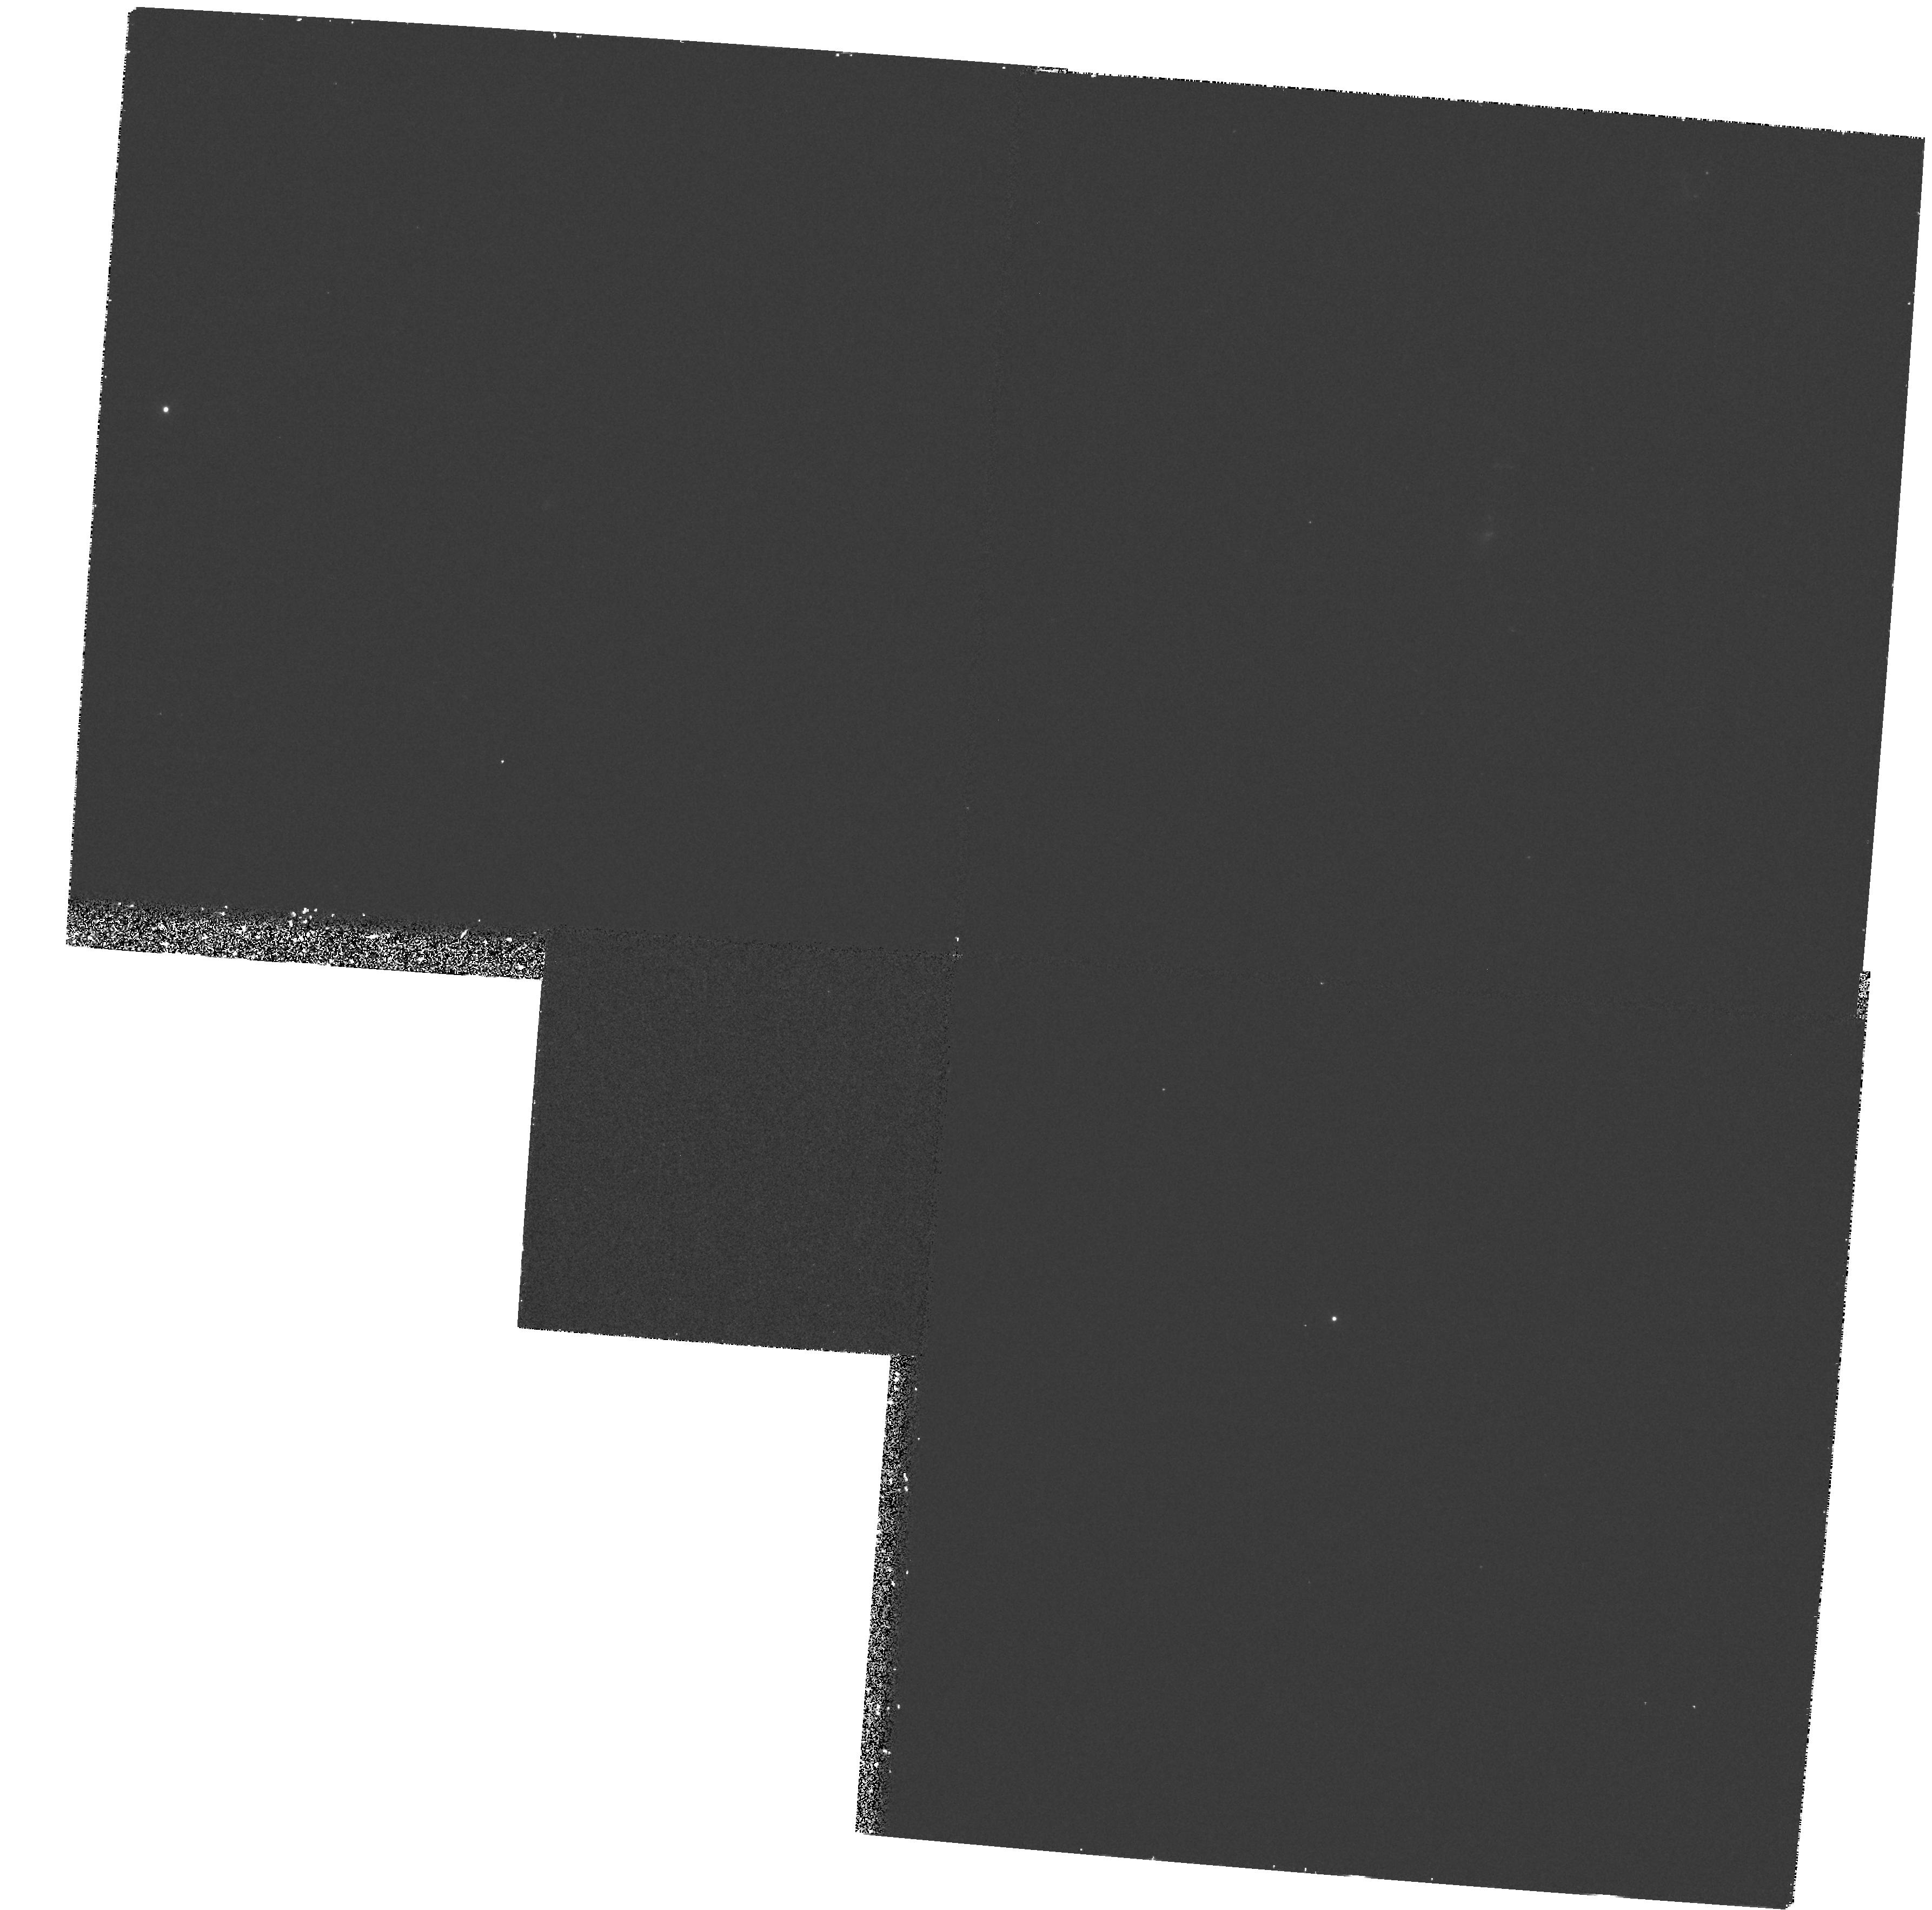
Target: D721-5
Instrument: WFPC2/PC
Filter: F336W
Exposure: 30 min
Observation ID: hst_6646_03_wfpc2_pc_f336w_u35y03

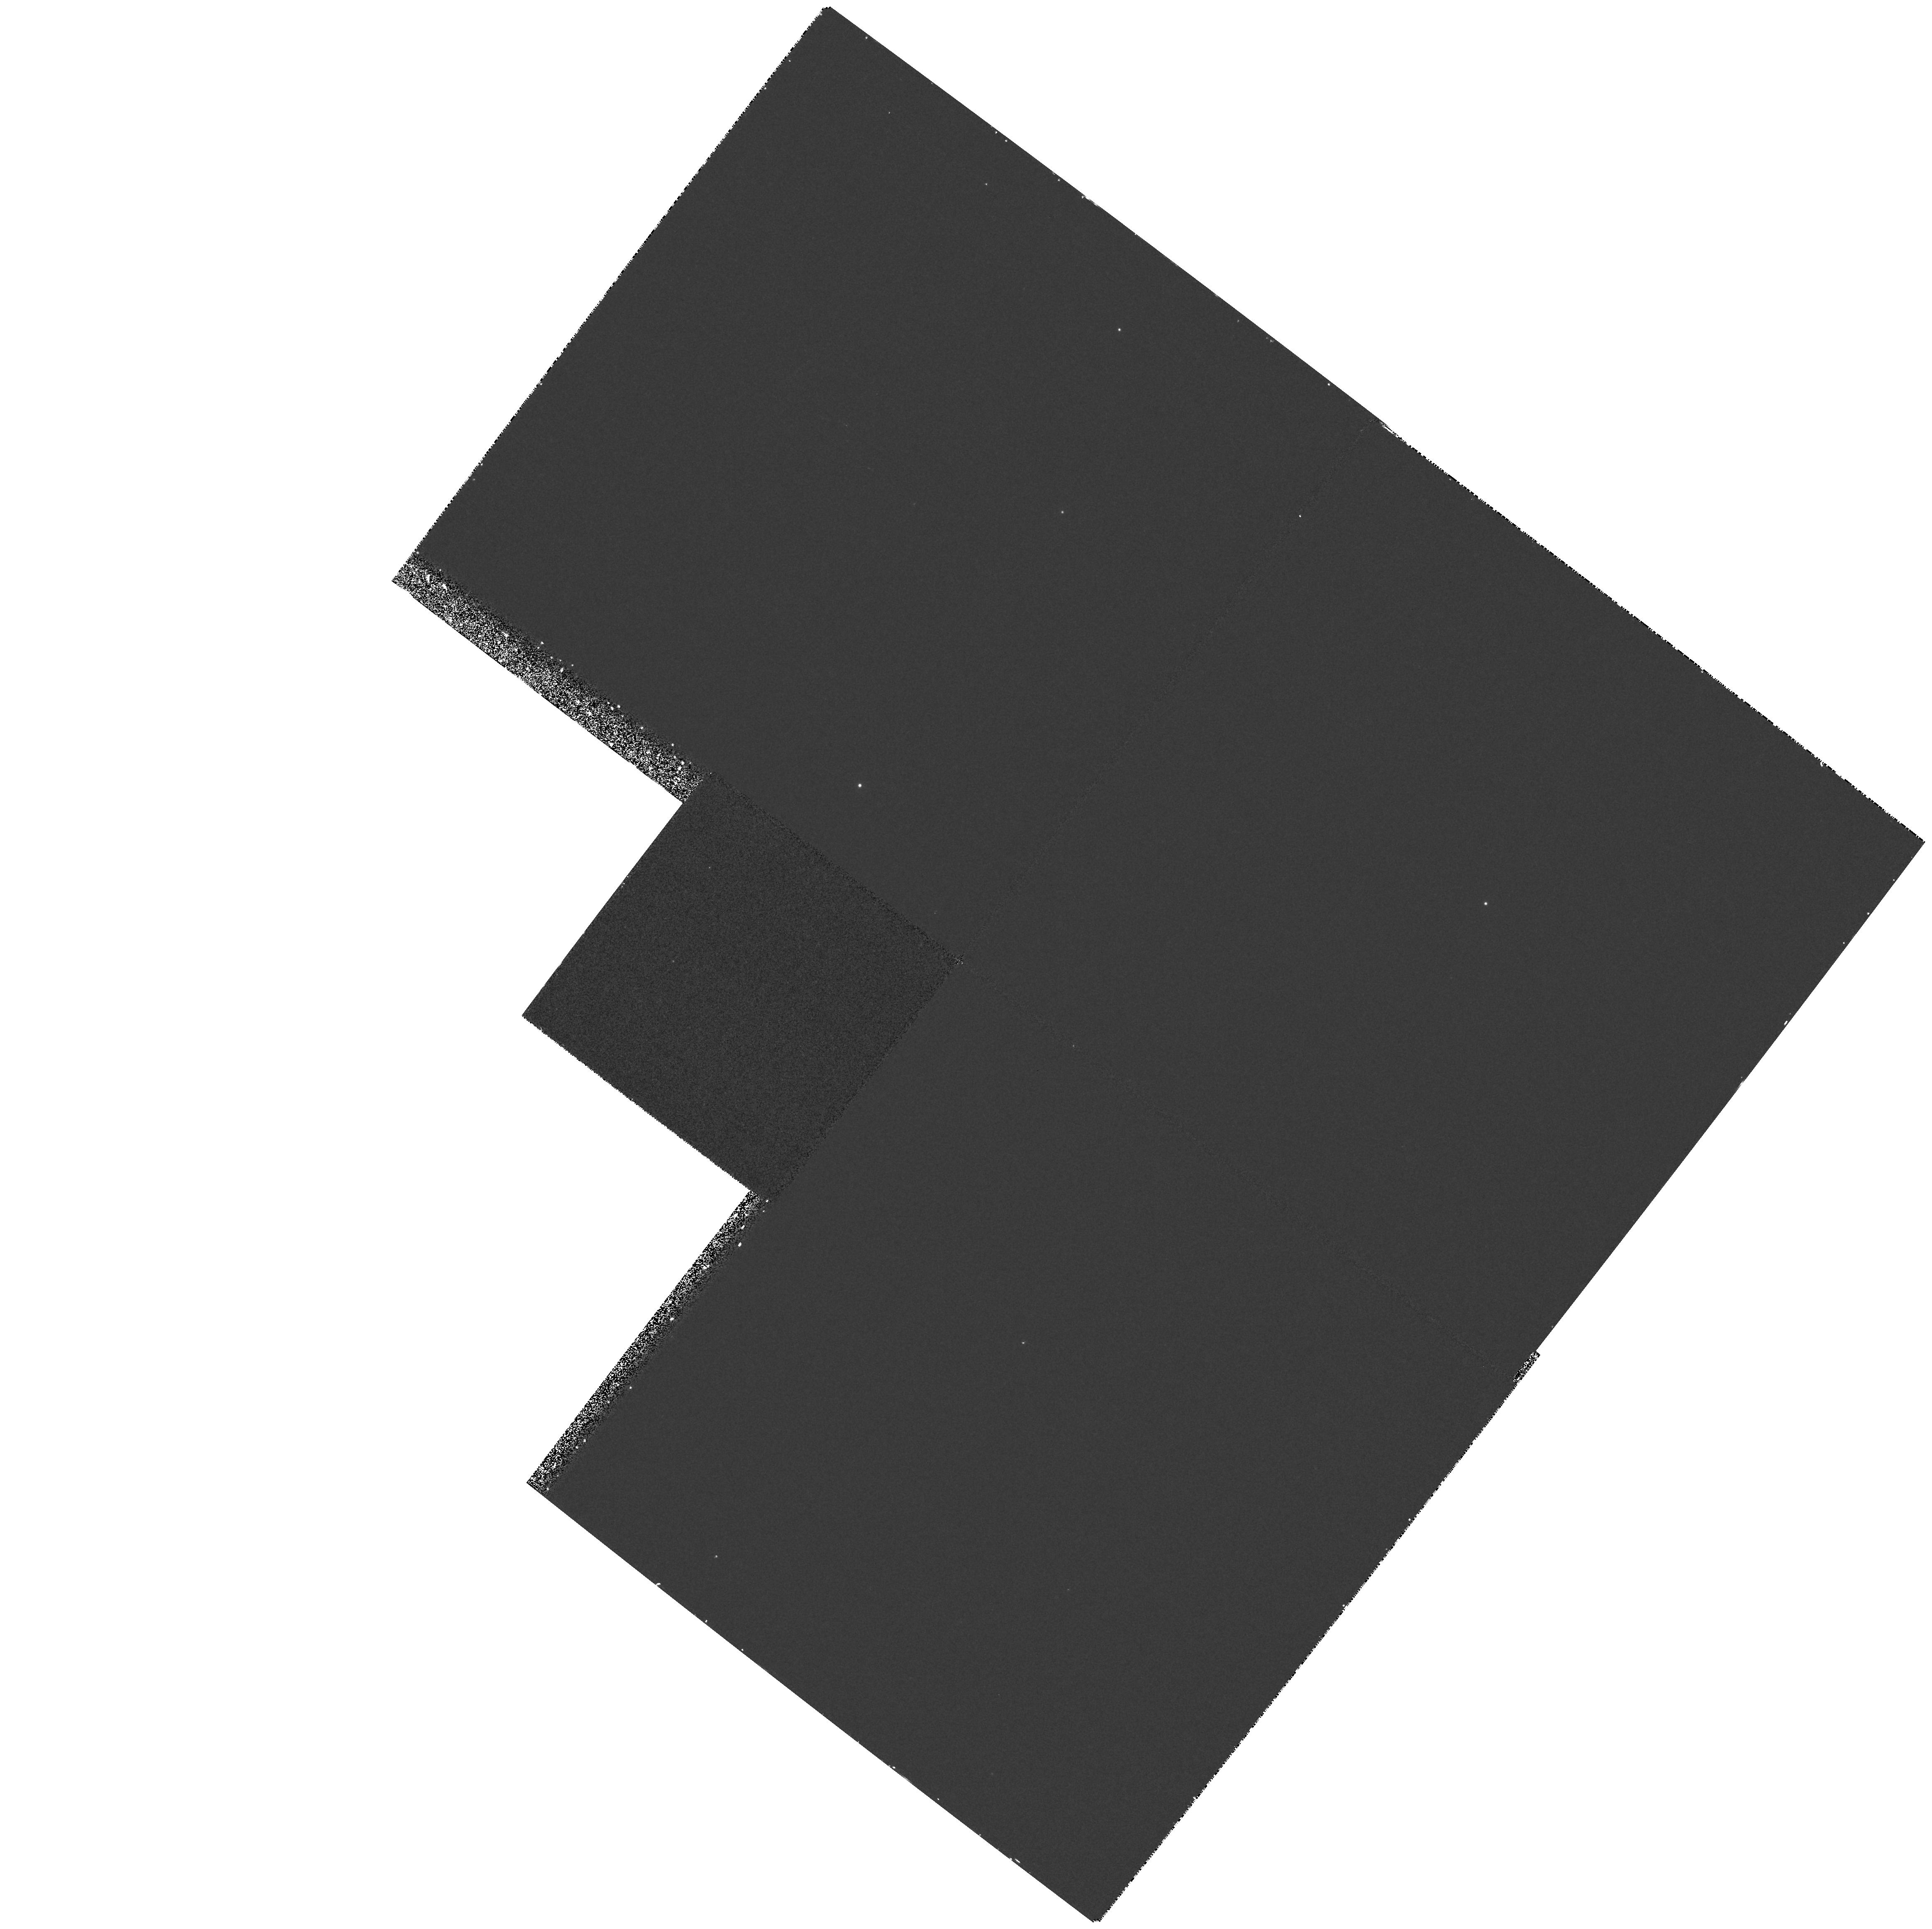
Target: D774-1
Instrument: WFPC2/PC
Filter: F255W
Exposure: 30 min
Observation ID: hst_6646_01_wfpc2_pc_f255w_u35y01

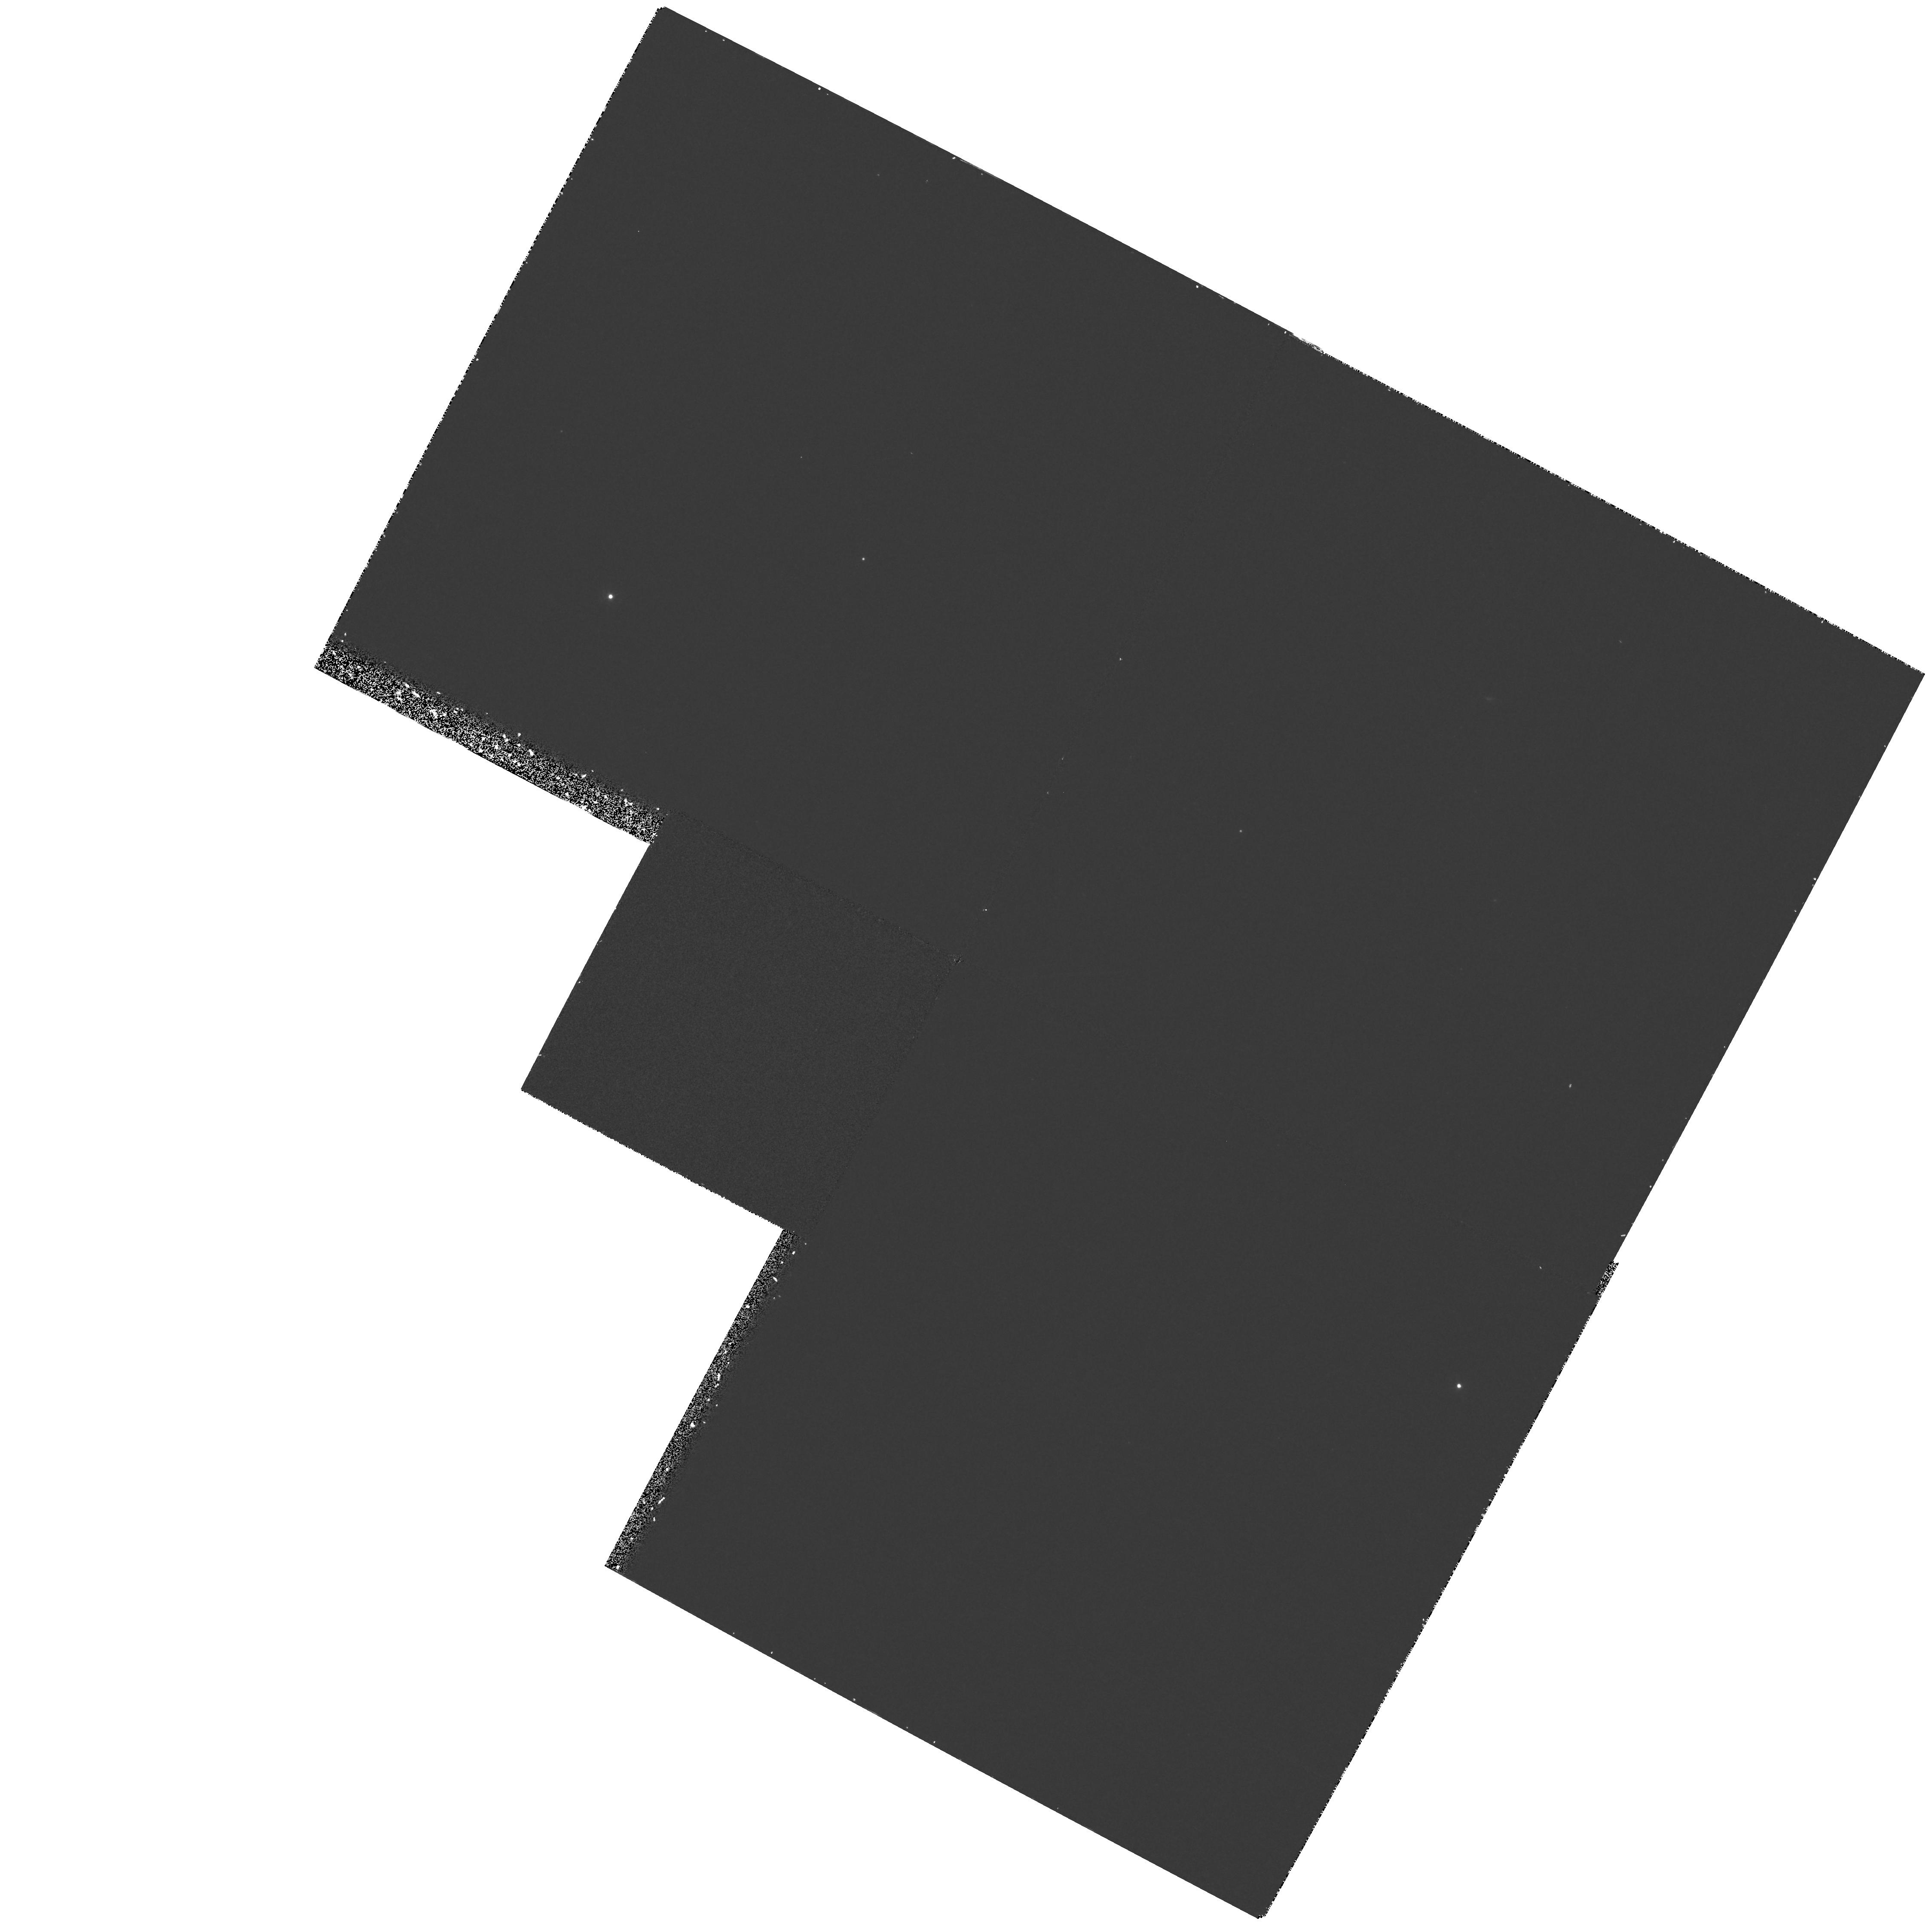
Target: D564-15
Instrument: WFPC2/PC
Filter: F336W
Exposure: 30 min
Observation ID: hst_6646_02_wfpc2_pc_f336w_u35y02

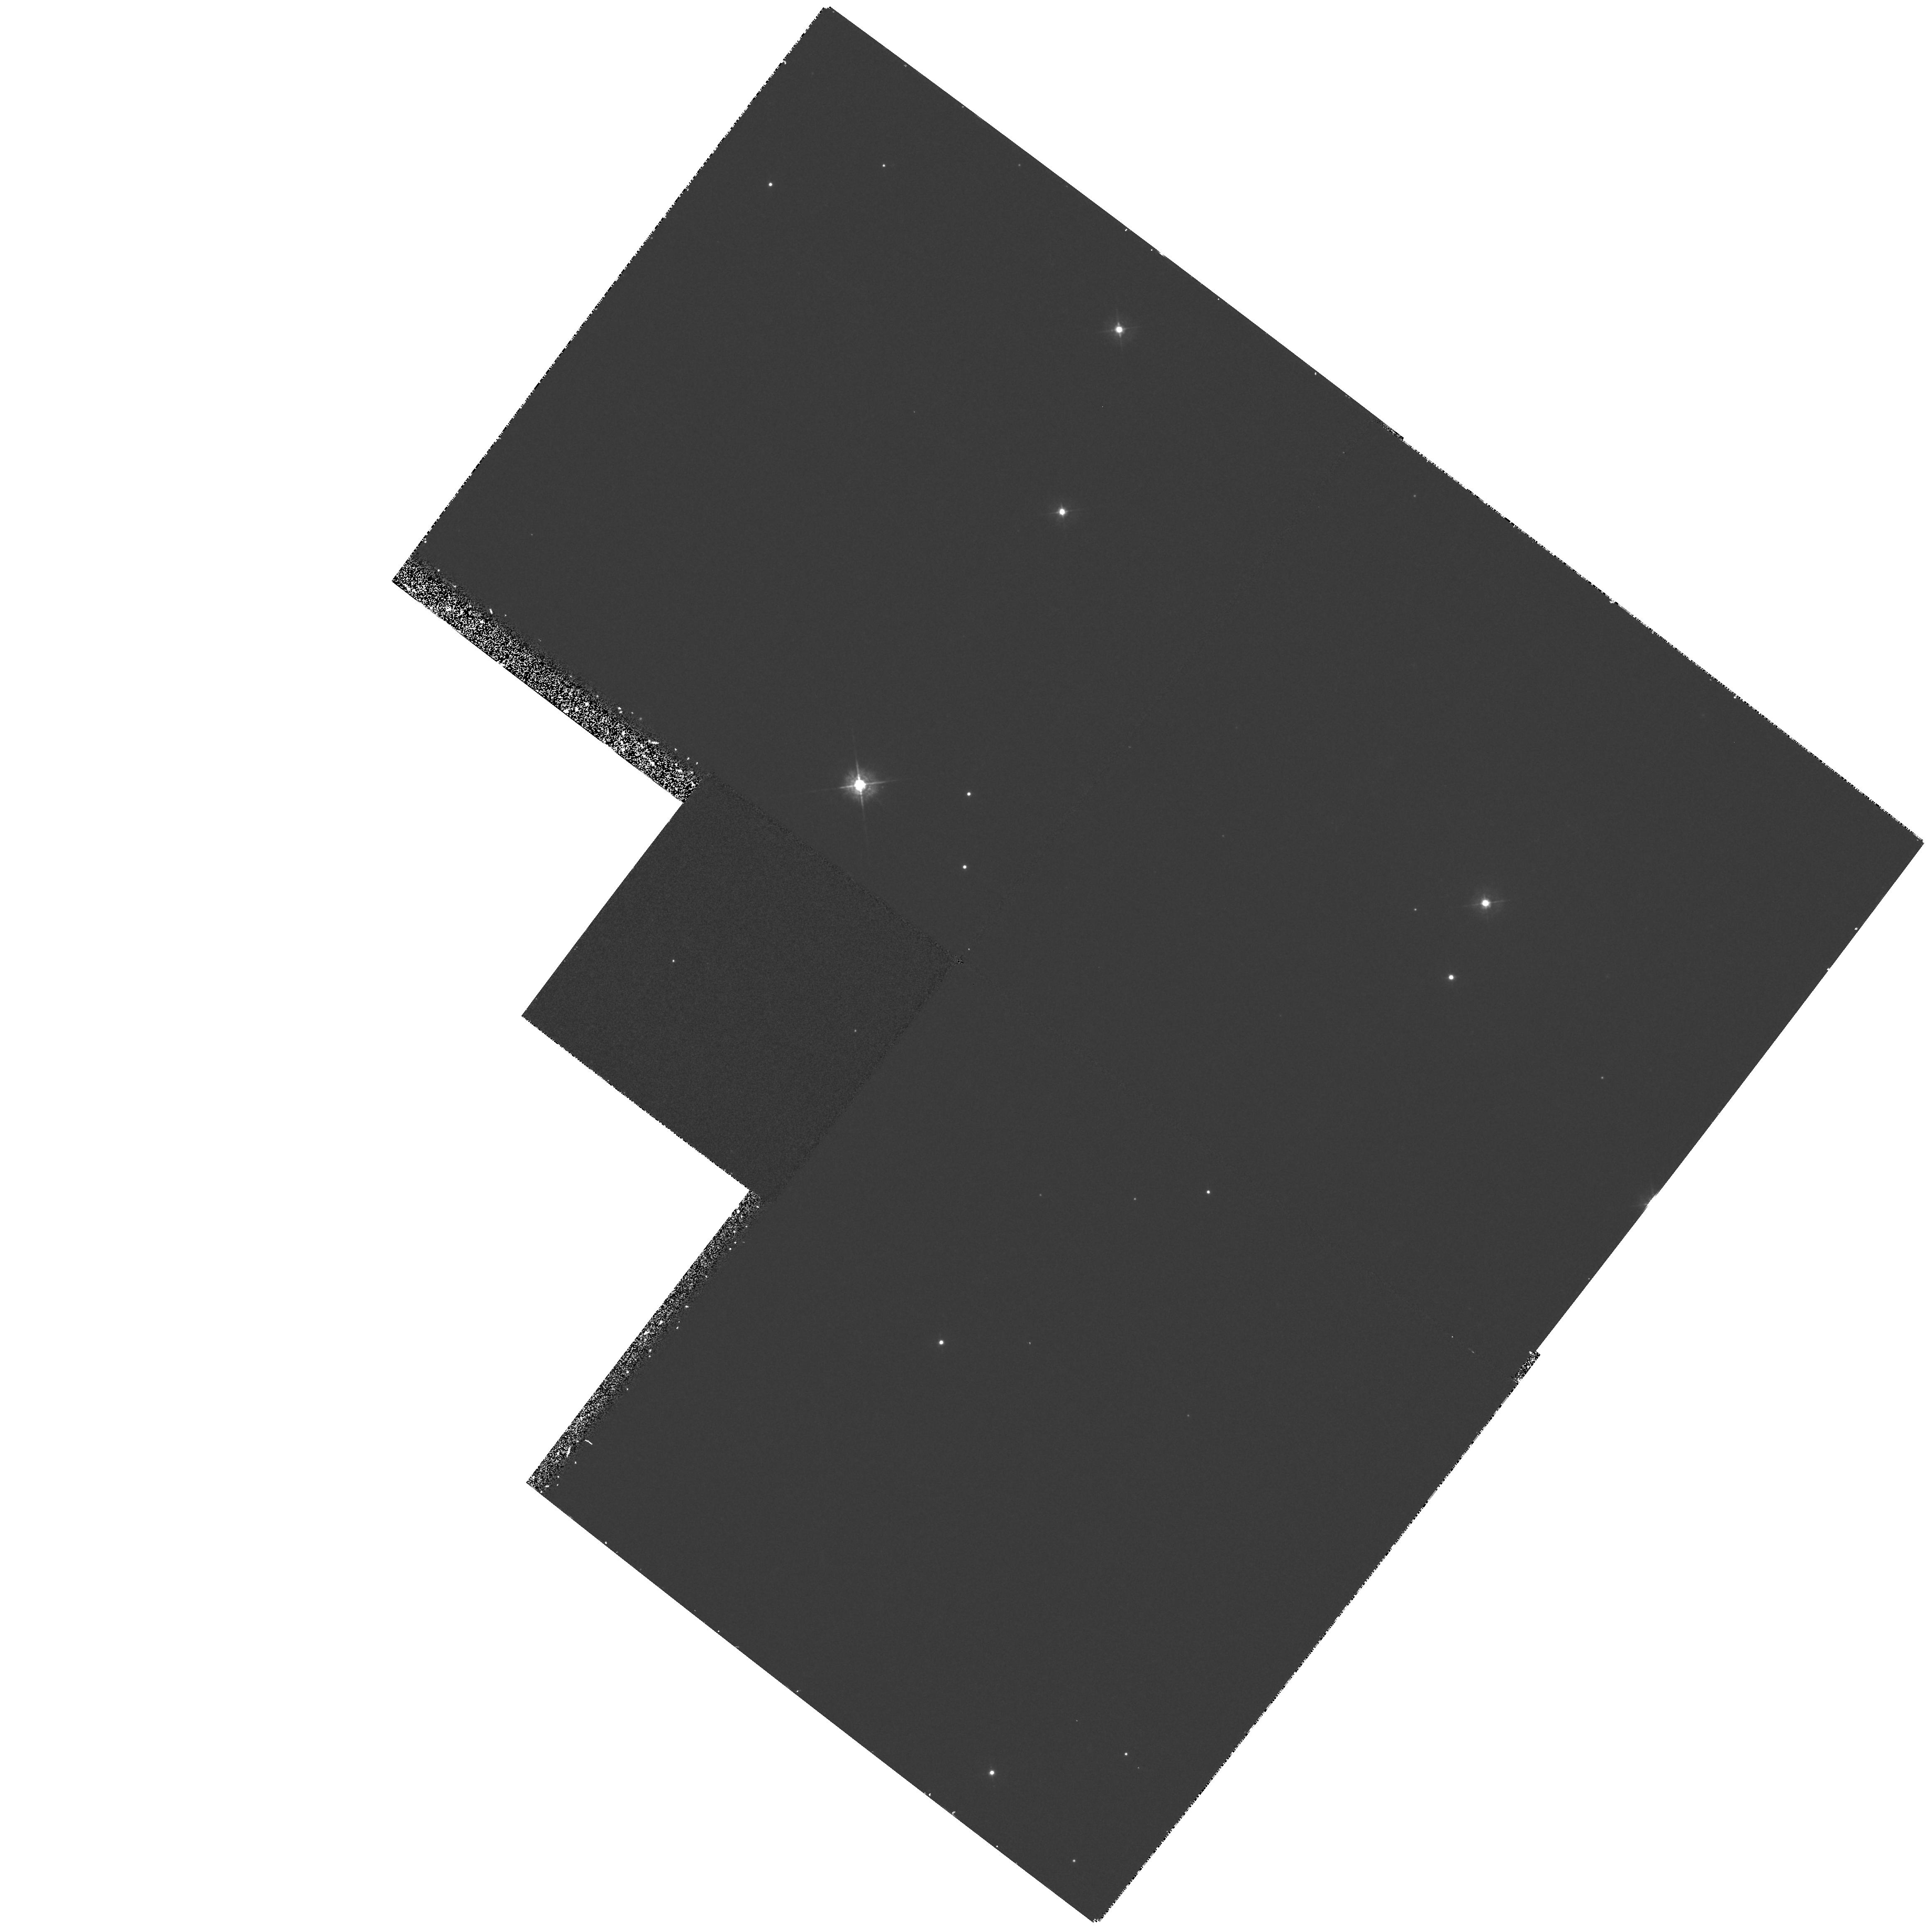
Target: D774-1
Instrument: WFPC2/PC
Filter: F439W
Exposure: 30 min
Observation ID: hst_6646_01_wfpc2_pc_f439w_u35y01

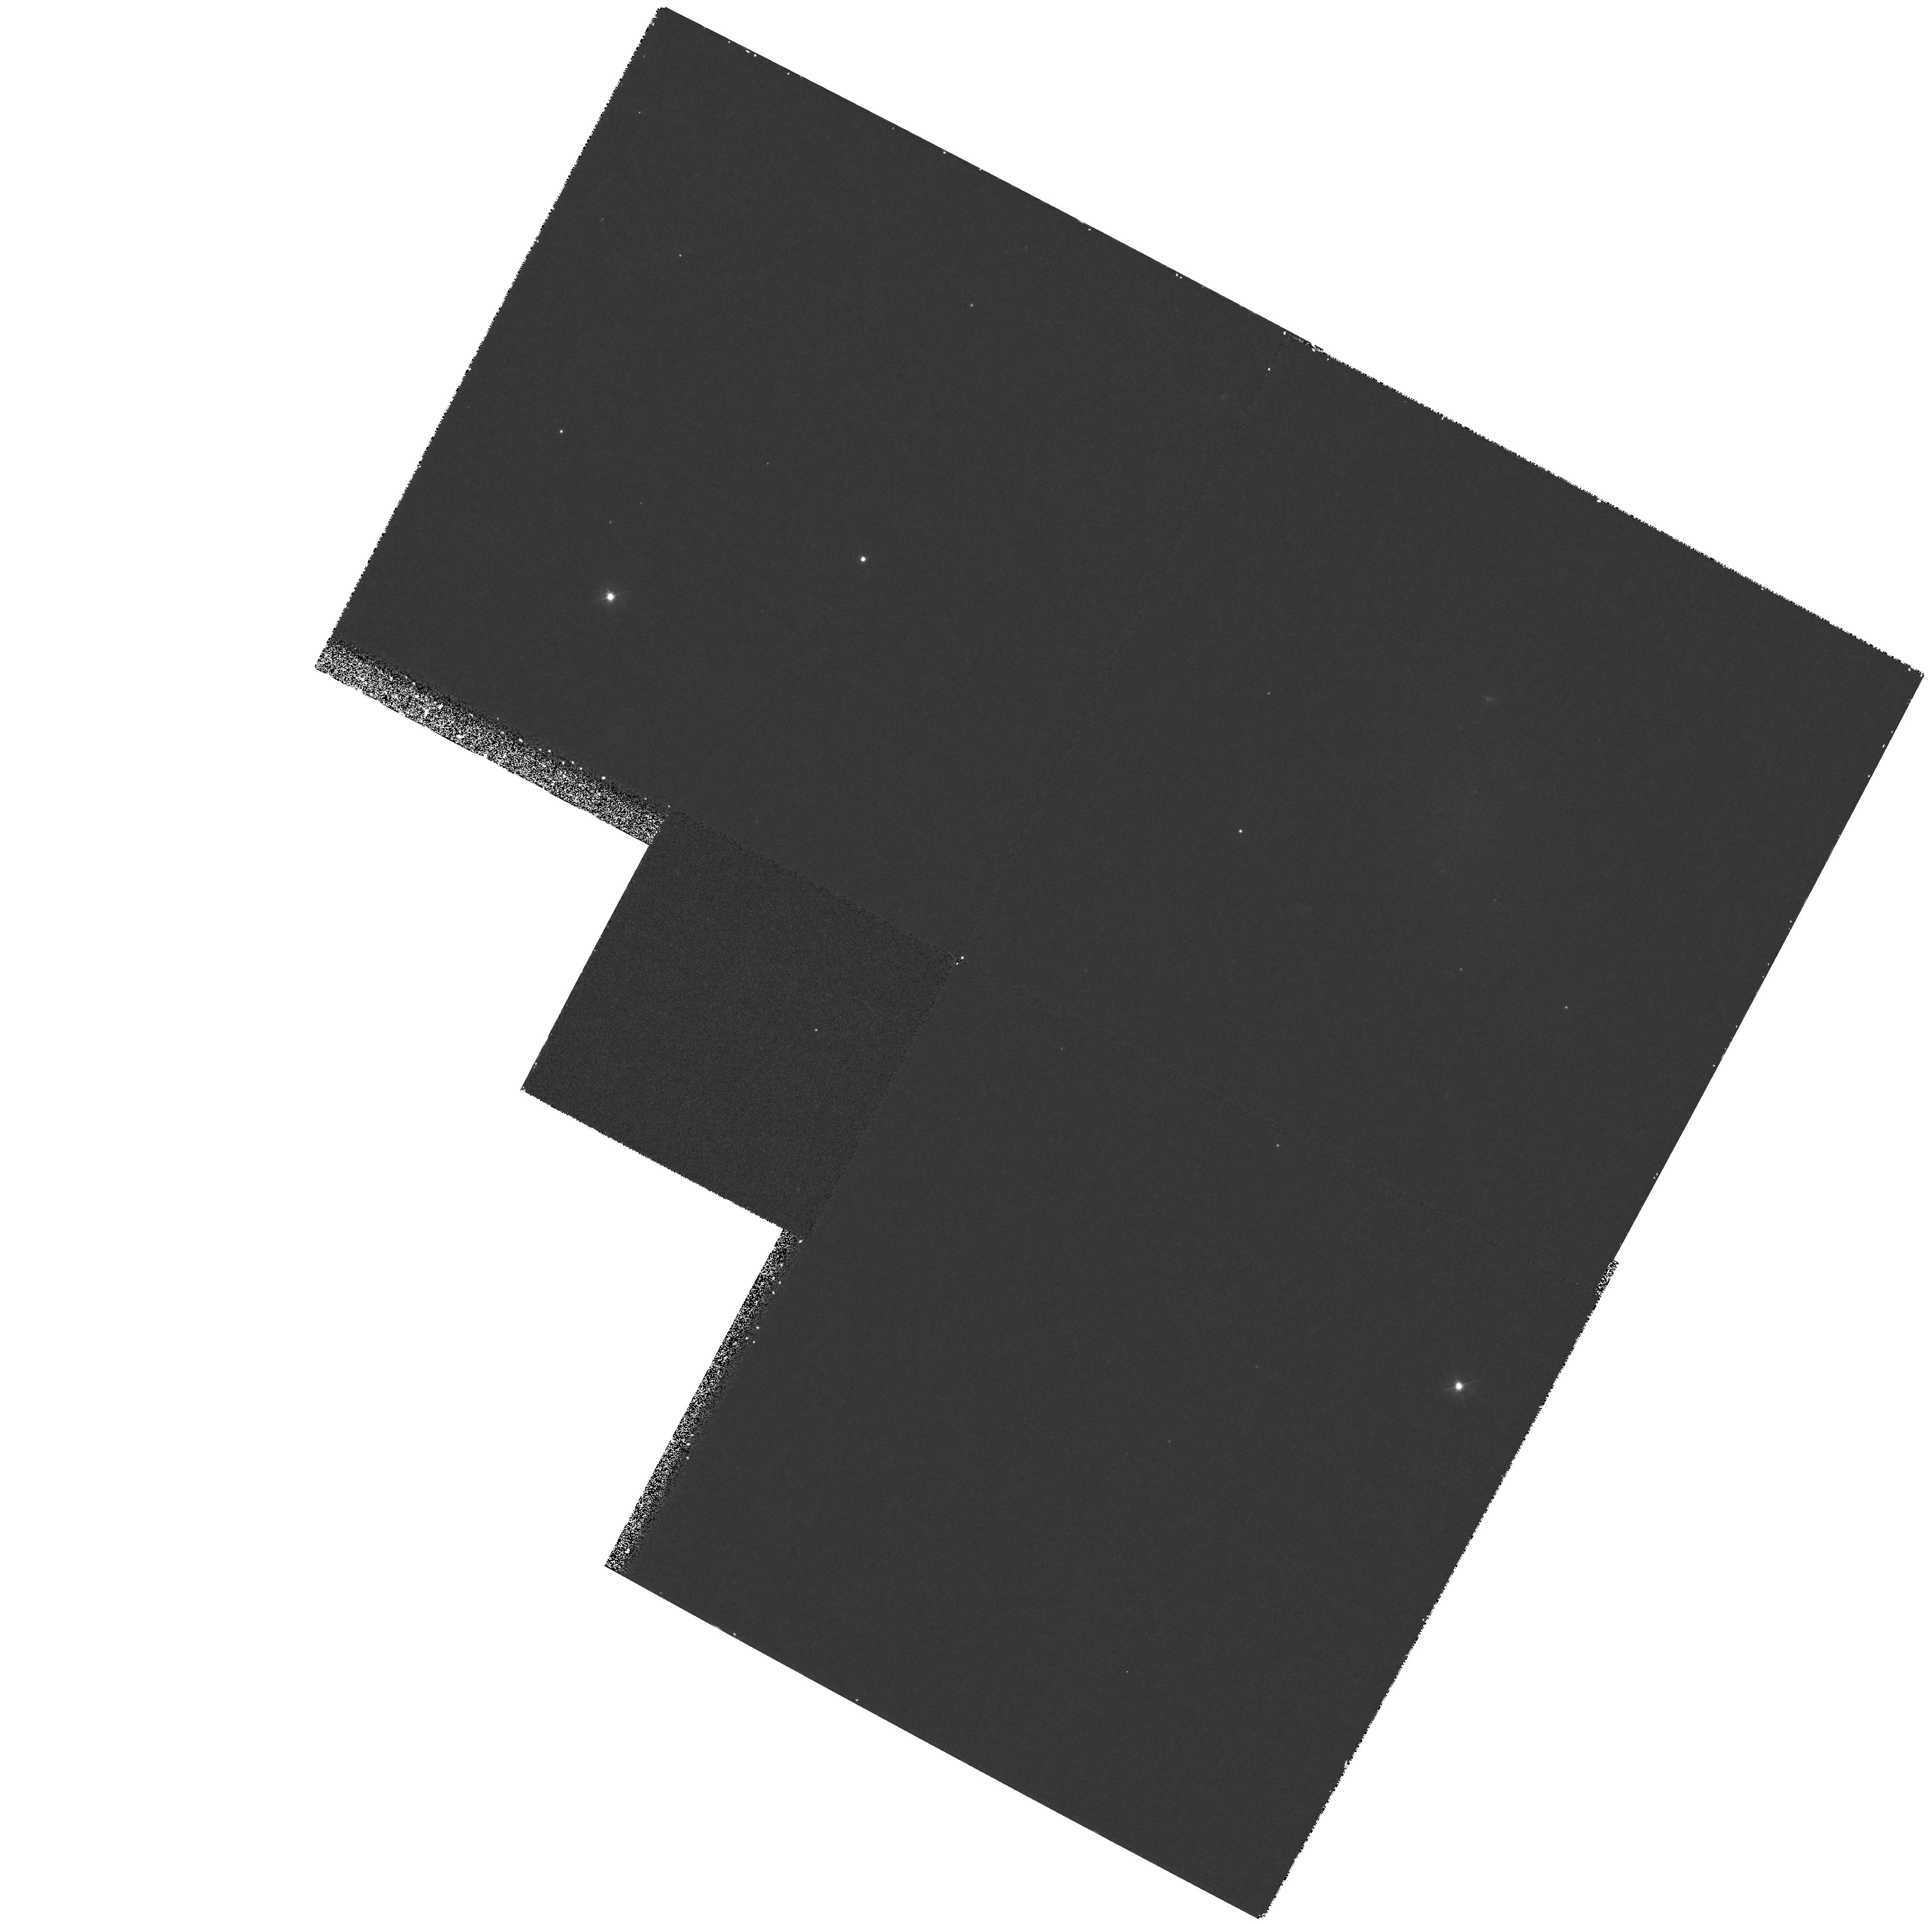
Target: D564-15
Instrument: WFPC2/PC
Filter: F439W
Exposure: 30 min
Observation ID: hst_6646_02_wfpc2_pc_f439w_u35y02

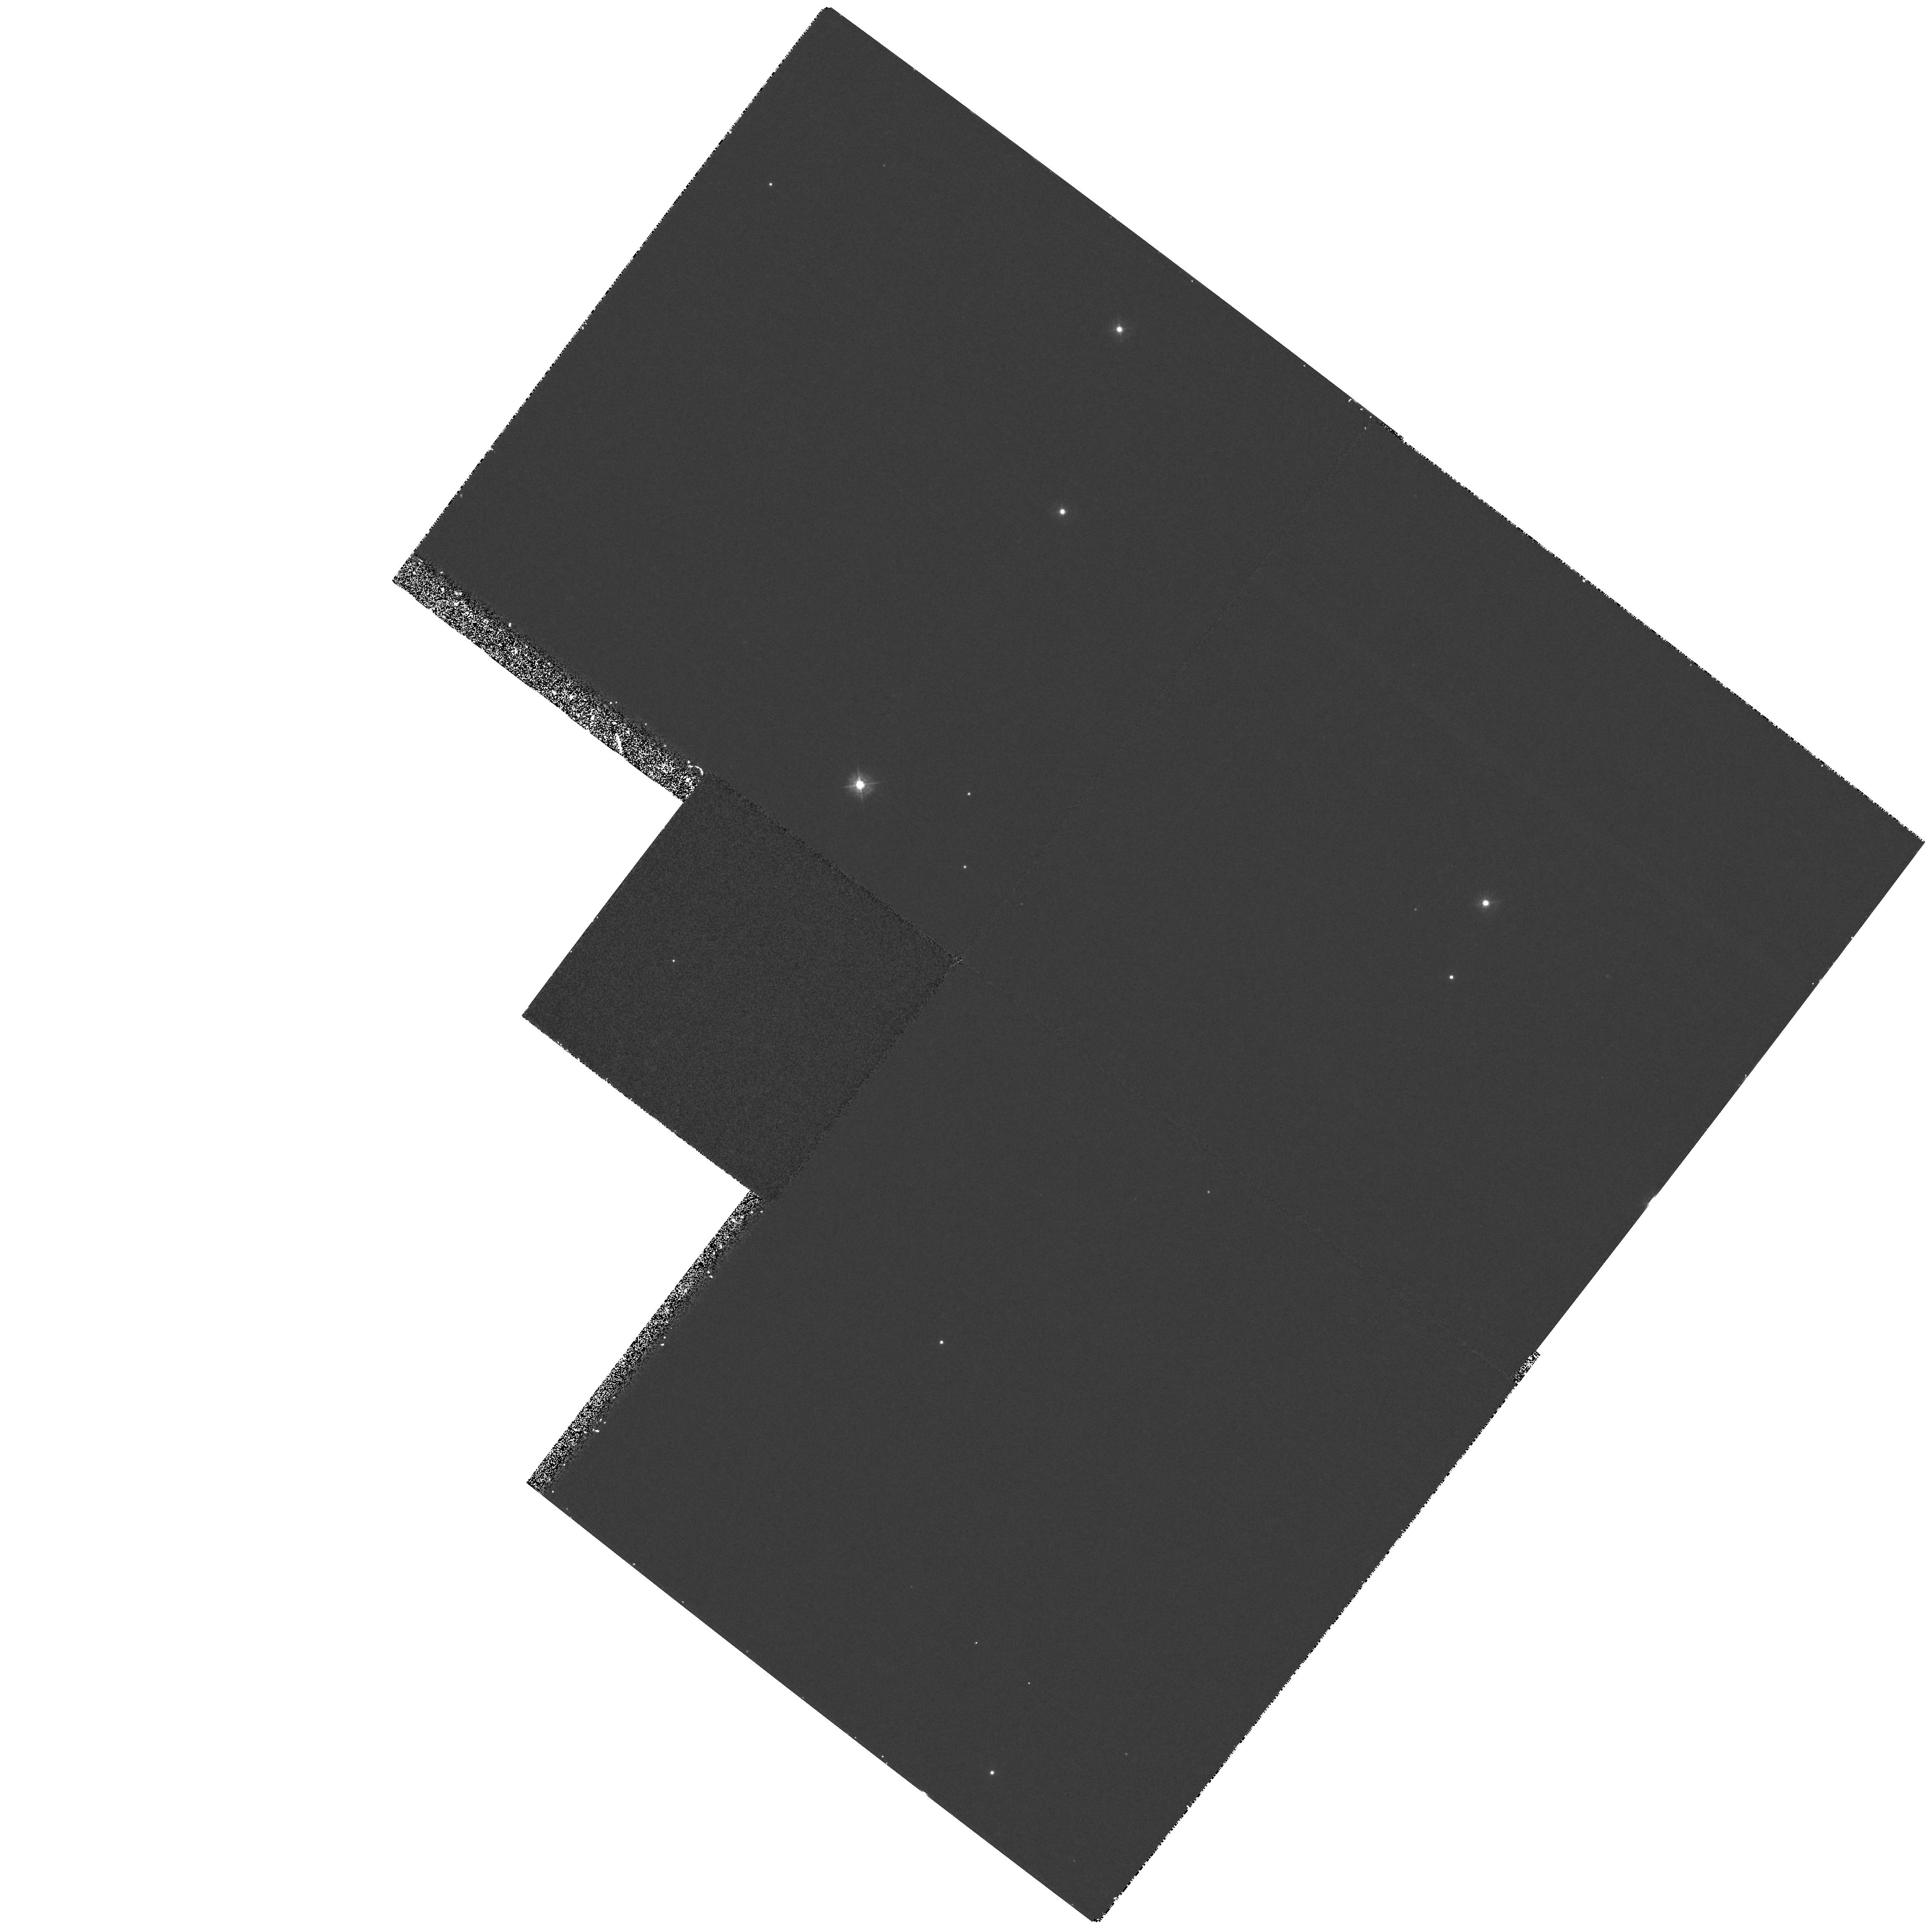
Target: D774-1
Instrument: WFPC2/PC
Filter: F336W
Exposure: 30 min
Observation ID: hst_6646_01_wfpc2_pc_f336w_u35y01

WFPC2 IMAGING OF DWARF SPIRALS (PI: Schombert, James M.)

This project proposes to obtain UV and blue WFPC2 images of a new class of galaxies: dwarf spirals. As with most low surface brightness (LSB) galaxies, dwarf spirals have the conflicting properties of very blue mean colors with little evidence of current or past star formation. We propose to resolve, or at least better define, this dilemma with WFPC2 imaging to investigate the nature and extent of the hot component of the stellar population in dwarf spirals. As a newly discovered class of galaxies, very little is known of their origin or evolution. Nothing is known of their UV properties. Their low contrast to the night sky makes them excellent candidates for space imaging.